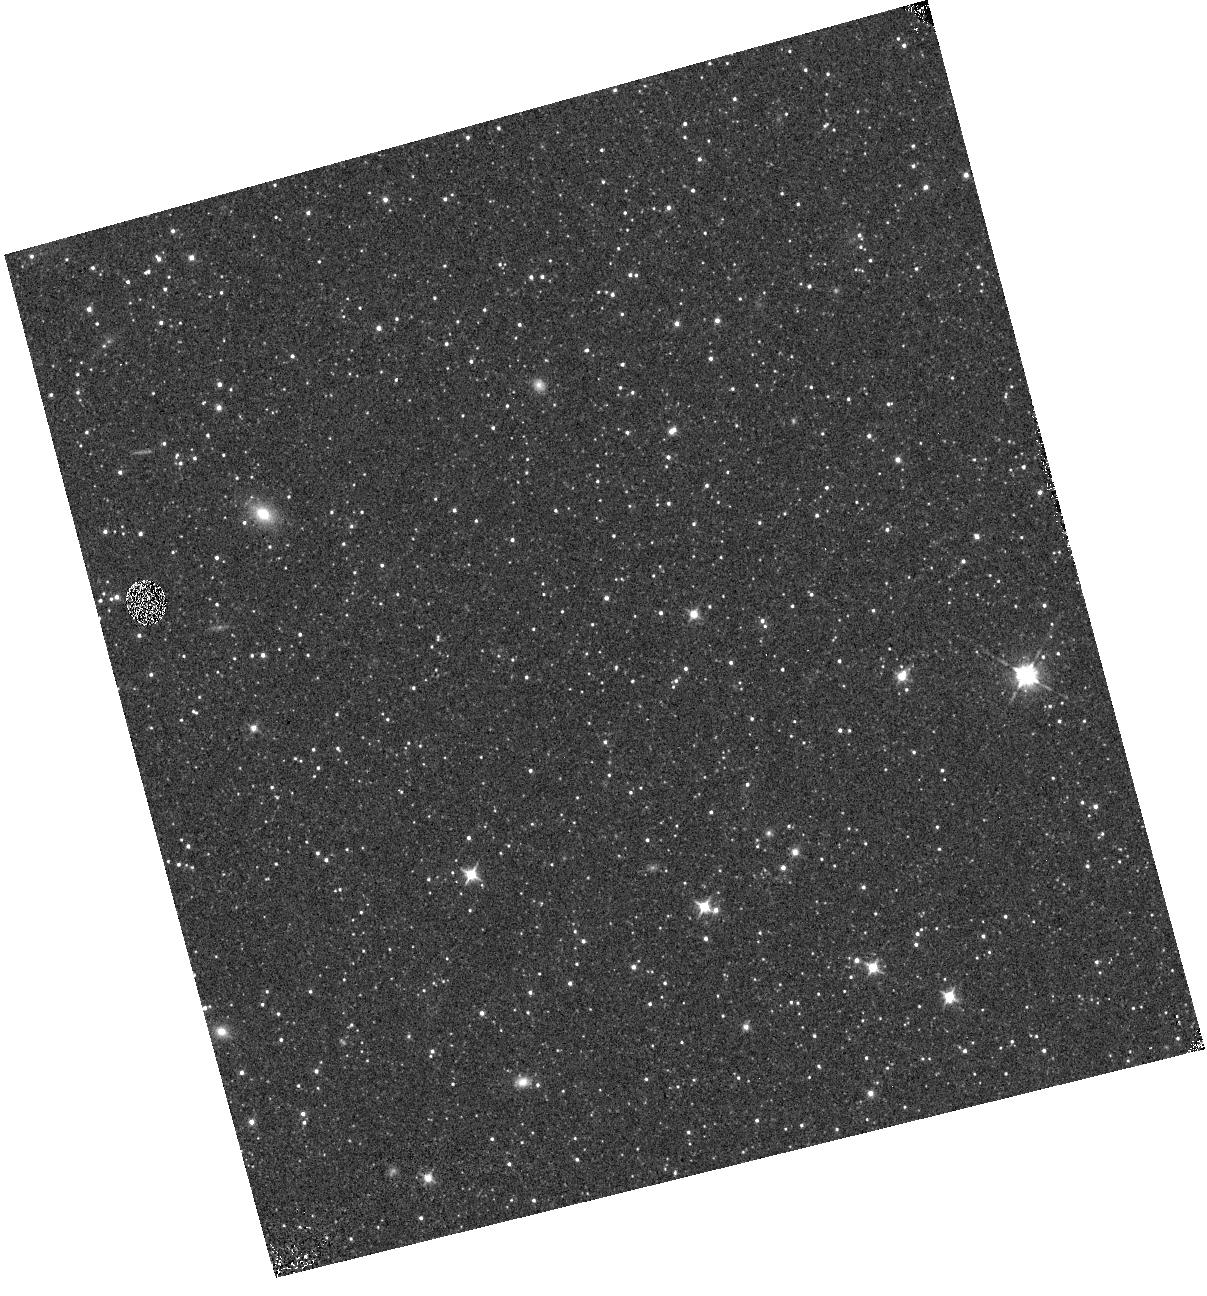
Target: M31-363
Instrument: WFC3/IR
Filter: F105W
Exposure: 1 min
Observation ID: hst_12355_01_wfc3_ir_f105w_ibmp01

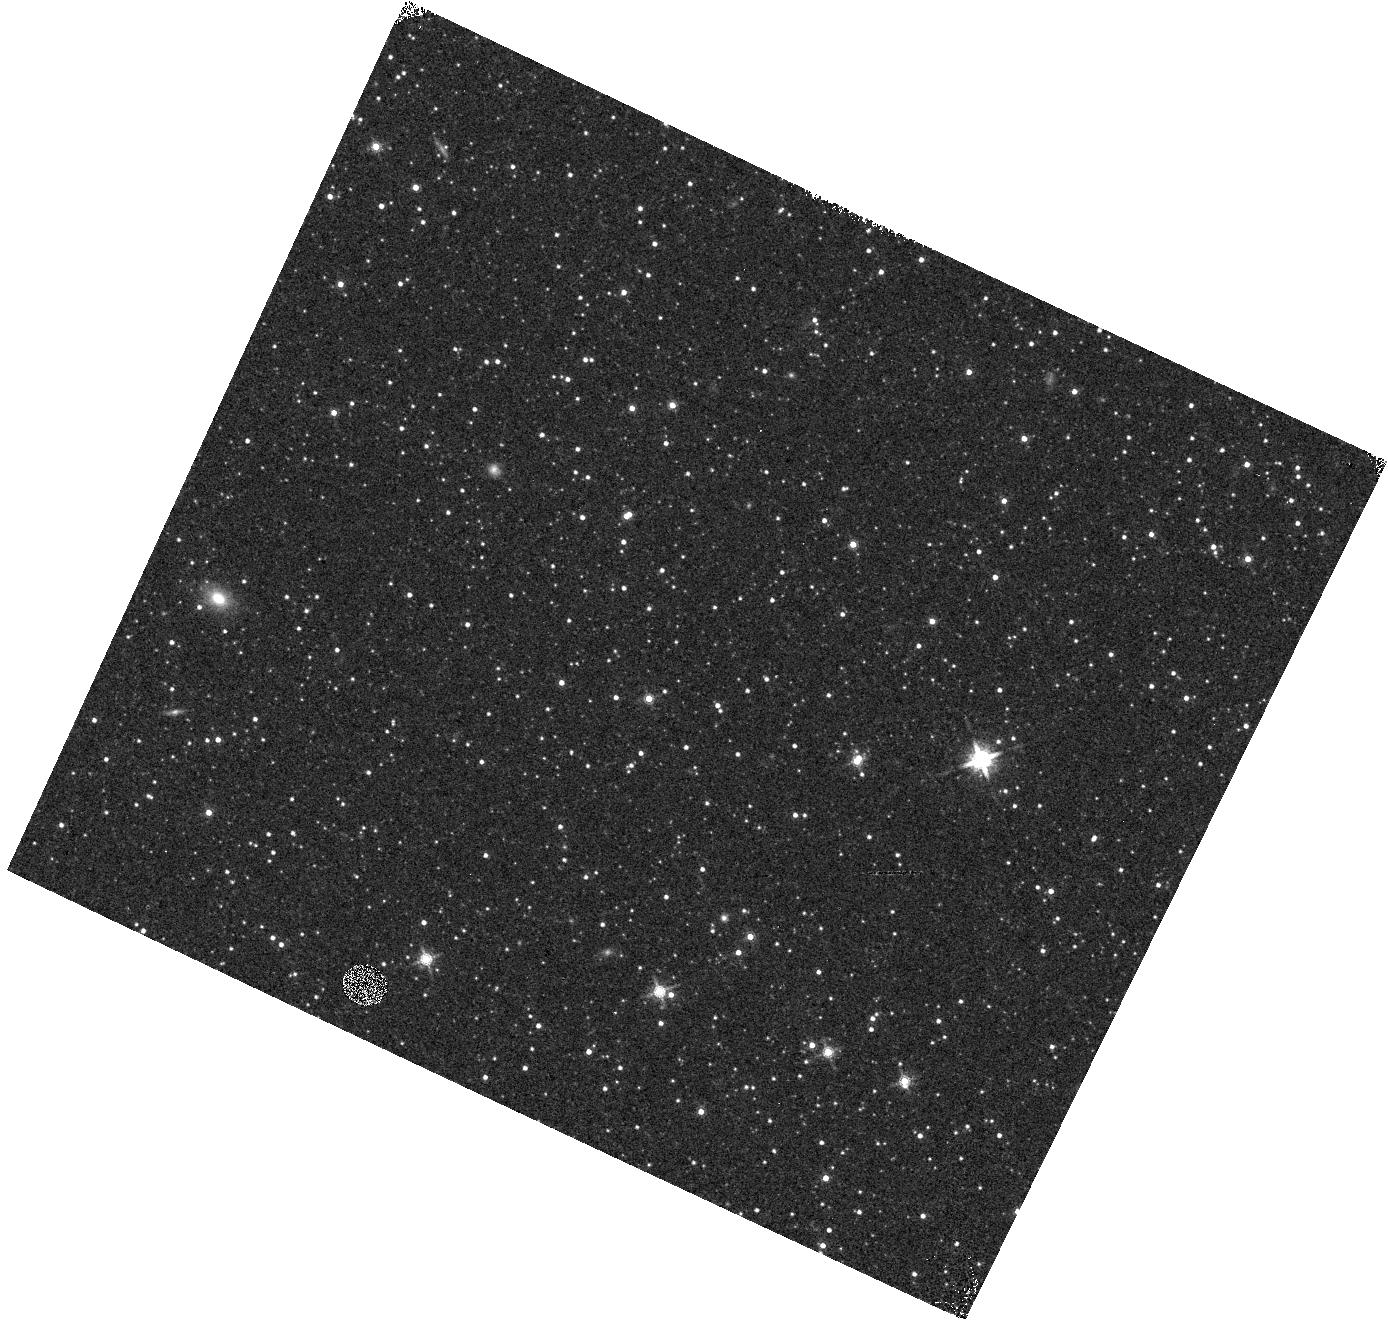
Target: M31-363
Instrument: WFC3/IR
Filter: F160W
Exposure: 1 min
Observation ID: hst_12355_02_wfc3_ir_f160w_ibmp02

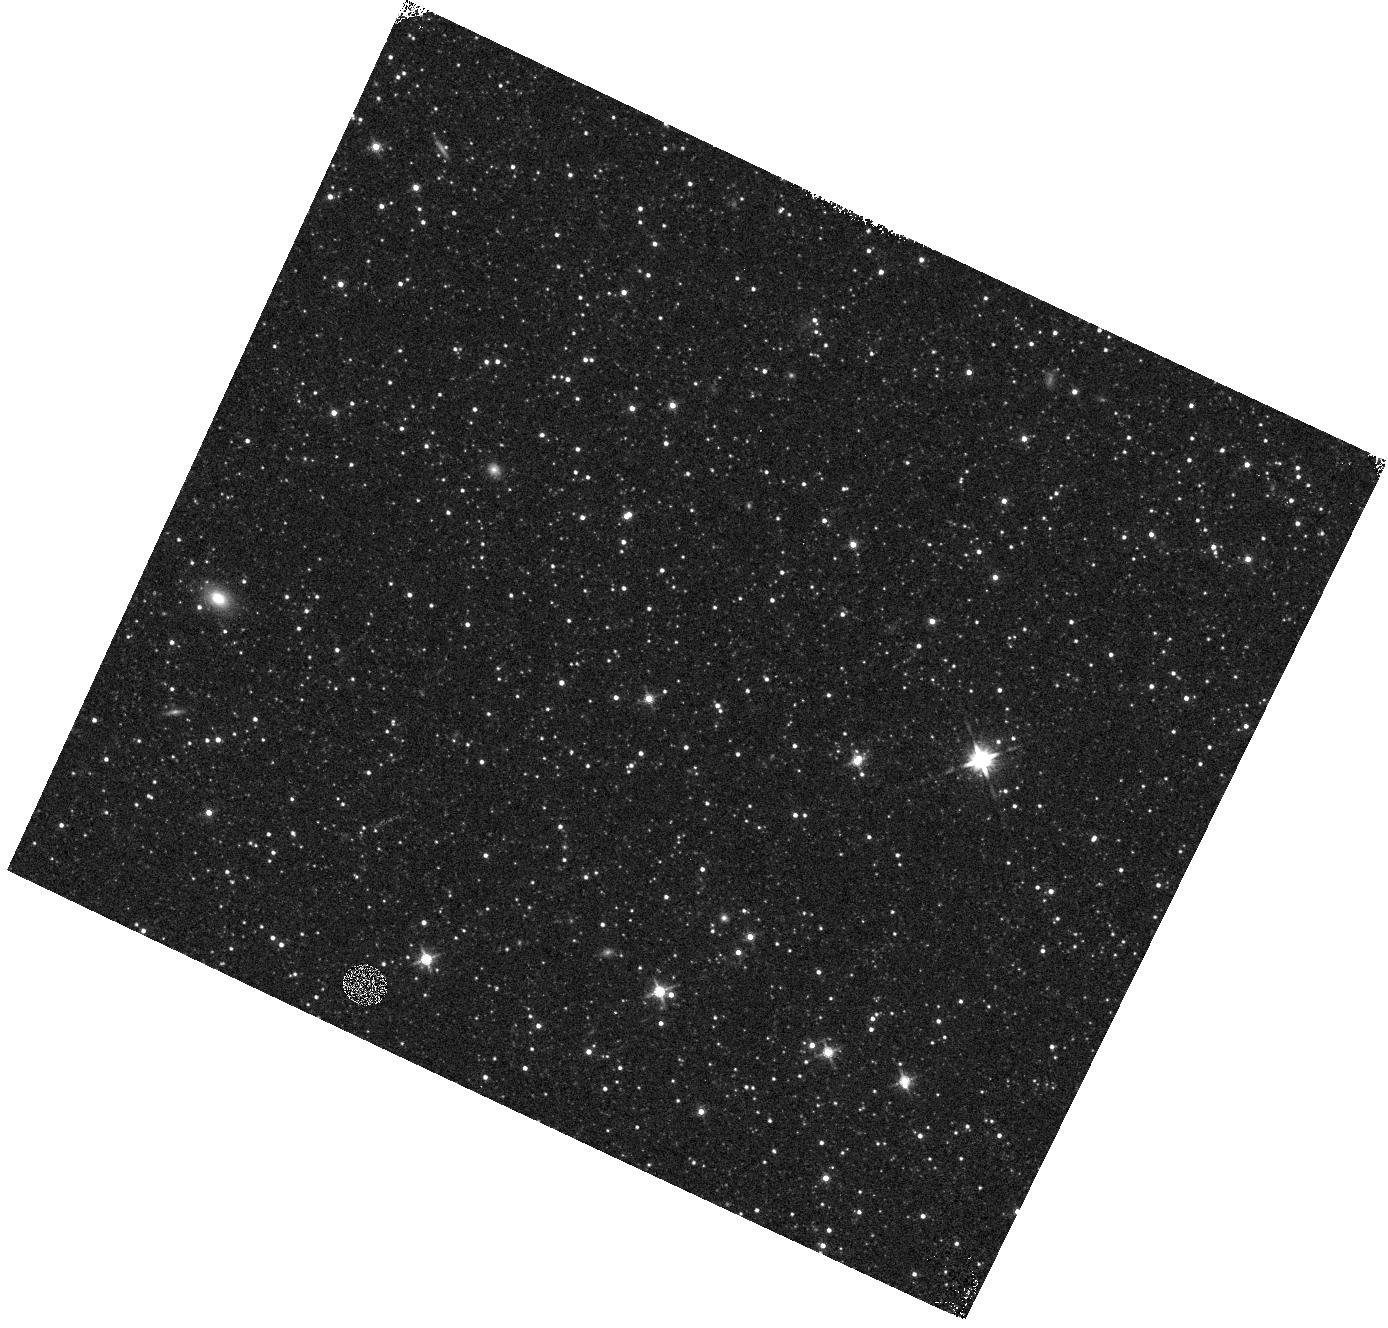
Target: M31-363
Instrument: WFC3/IR
Filter: F140W
Exposure: 1 min
Observation ID: hst_12355_02_wfc3_ir_f140w_ibmp02

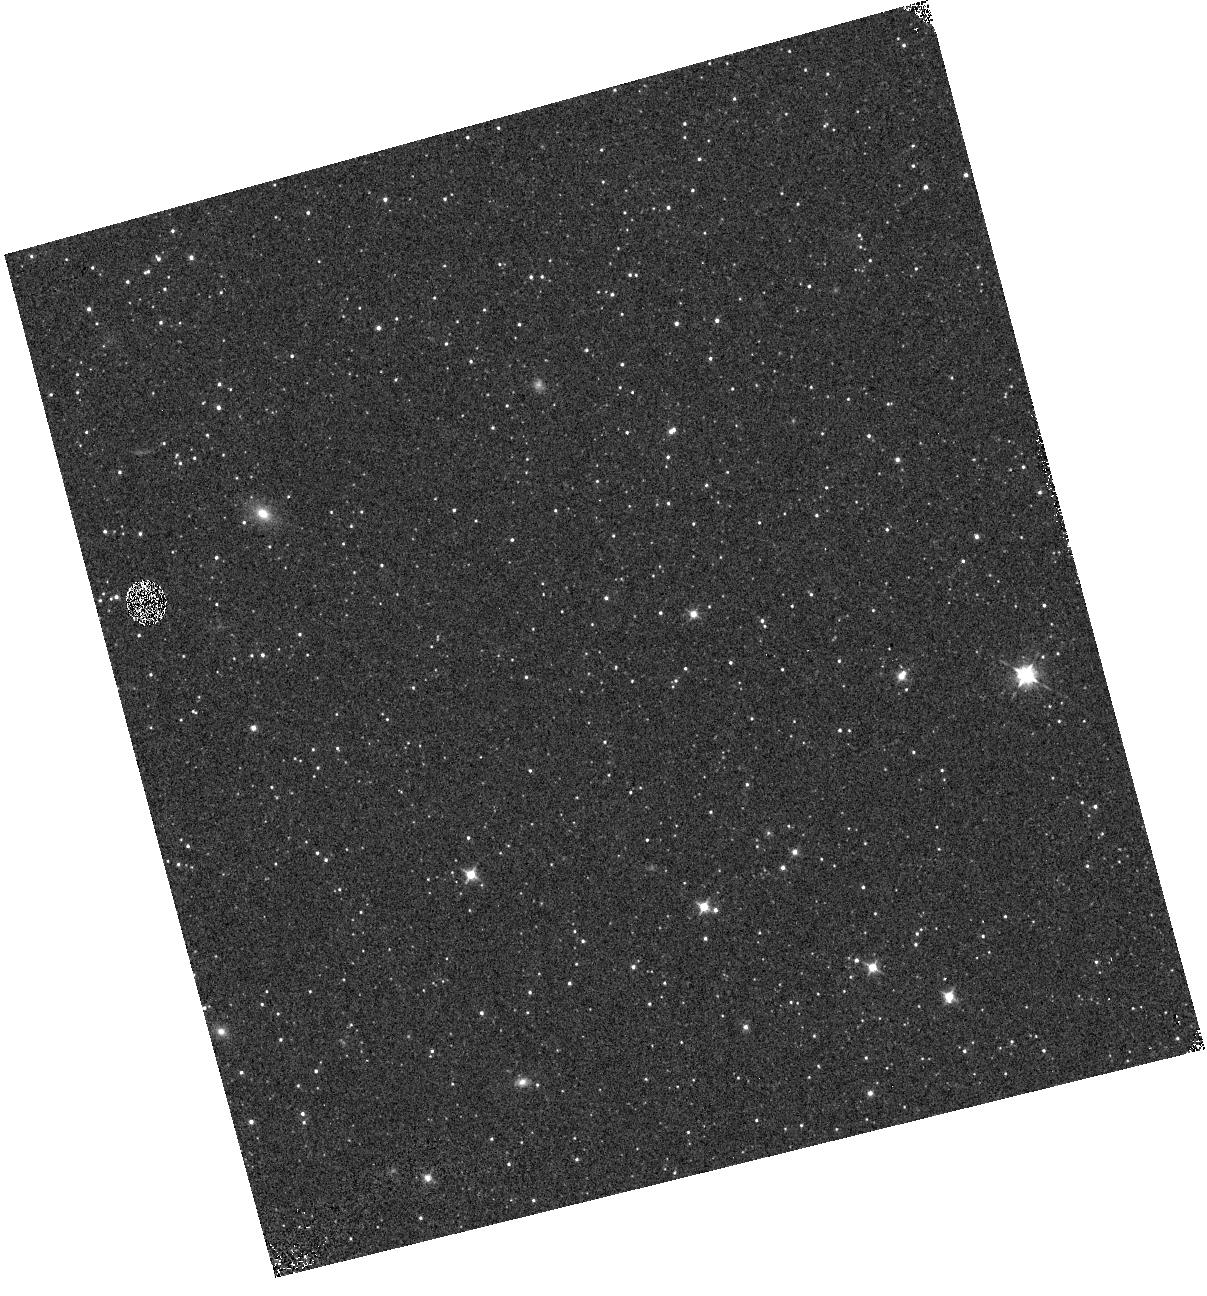
Target: M31-363
Instrument: WFC3/IR
Filter: F098M
Exposure: 1 min
Observation ID: hst_12355_01_wfc3_ir_f098m_ibmp01

IR Grism Wavelength and LSF Calibration (PI: Pirzkal, Norbert)

The Cycle 17 wavelength calibration proposals observed two Galactic planetary nebulae (PN) that, although compact, are resolved by WFC3 NIR. The derived dispersion solutions should be accurate but the zero point of the wavelength scale is sensitive to the derived center of the image of the object used for the wavelength reference point. In addition since the PN are resolved, the true spectral line spread function cannot be derived. A more distant PN, that is a true point source, is proposed as a target. Choosing a bright PN in M31 will ensure that its size is <~ 0.1arcsec, making it an excellent target for a determination of the wavelength zero point. Measuring the width of emission lines as a function of wavelength will give unique information on the wavelength dependence of the line spread function.